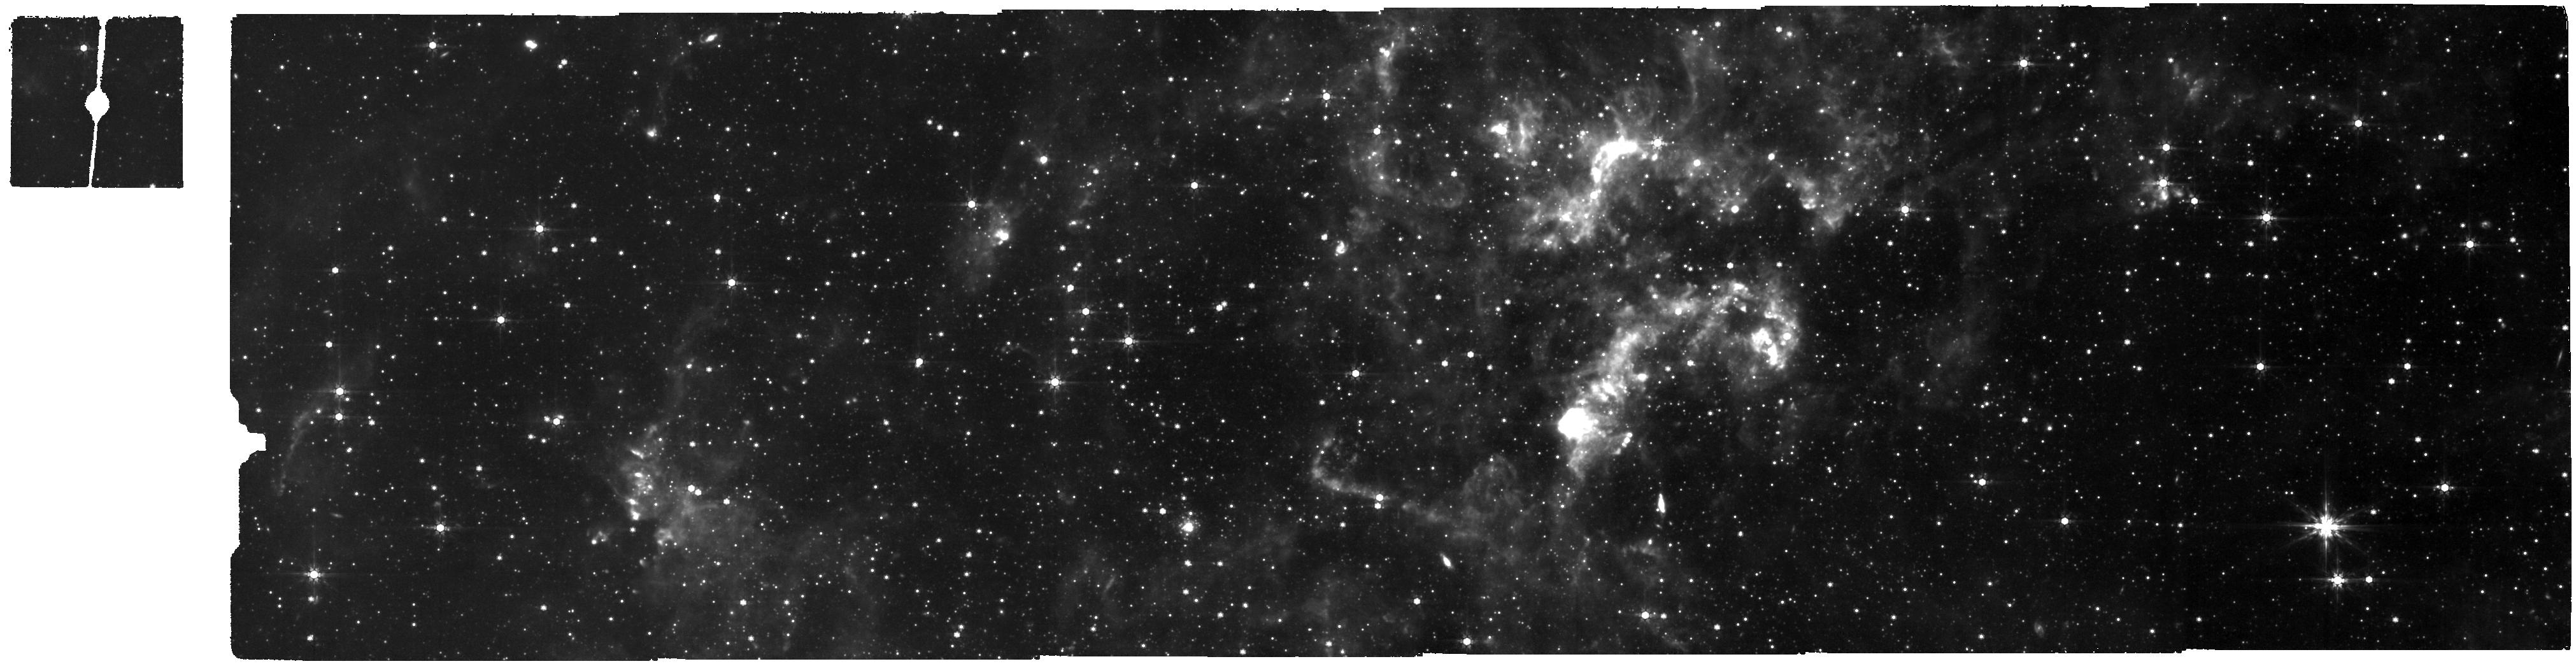
Target: NGC-6822-MIRI
Instrument: MIRI
Filter: F770W
Exposure: 58 min
Observation ID: jw01234-c1003_t000_miri_f770w

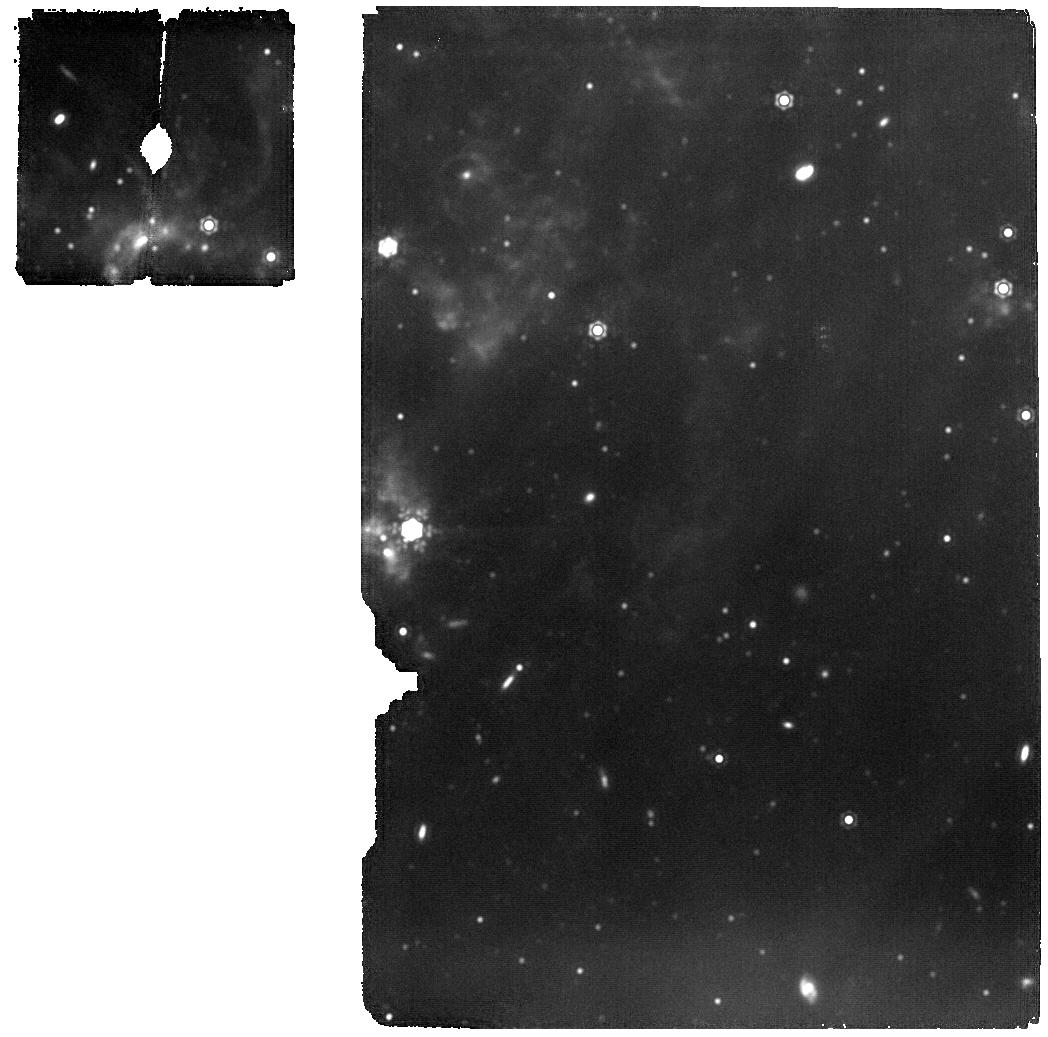
Target: NGC-6822-MIRI-TILE-2-COPY
Instrument: MIRI
Filter: F1500W
Exposure: 23 min
Observation ID: jw01234-o009_t005_miri_f1500w

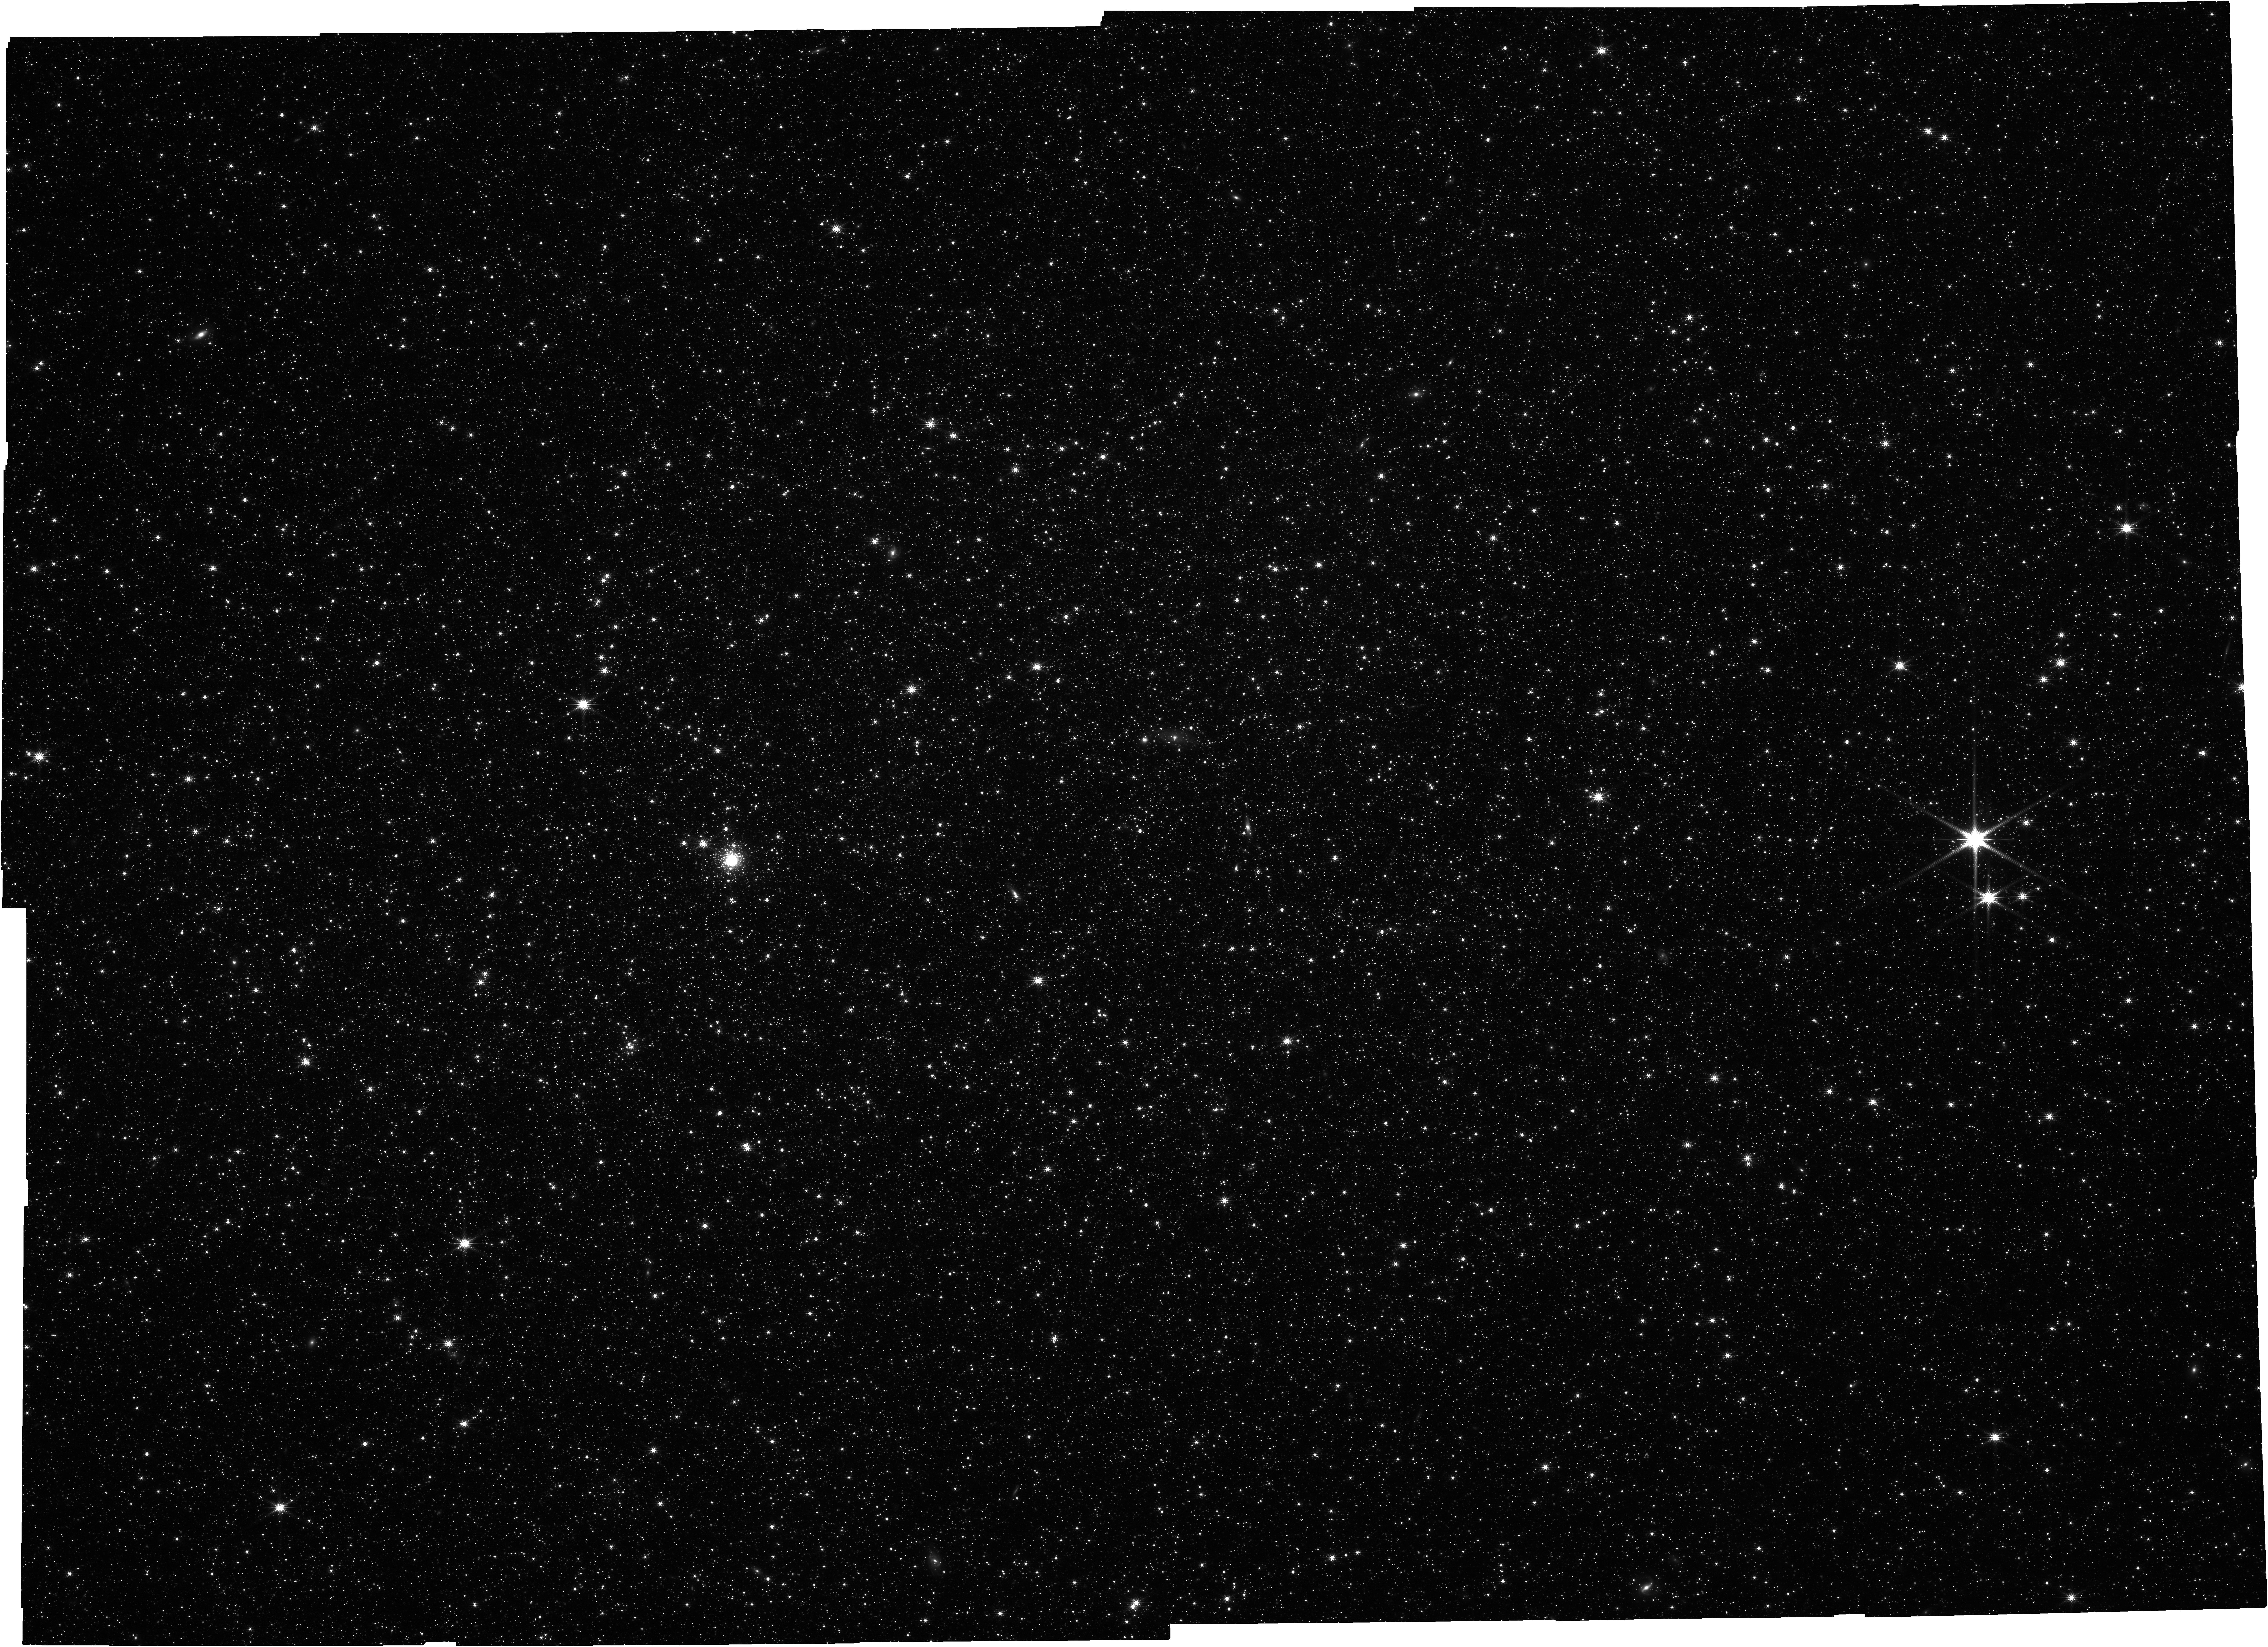
Target: NGC-6822-NIRCAM
Instrument: NIRCAM
Filter: F200W
Exposure: 1 h
Observation ID: jw01234-c1002_t000_nircam_clear-f200w

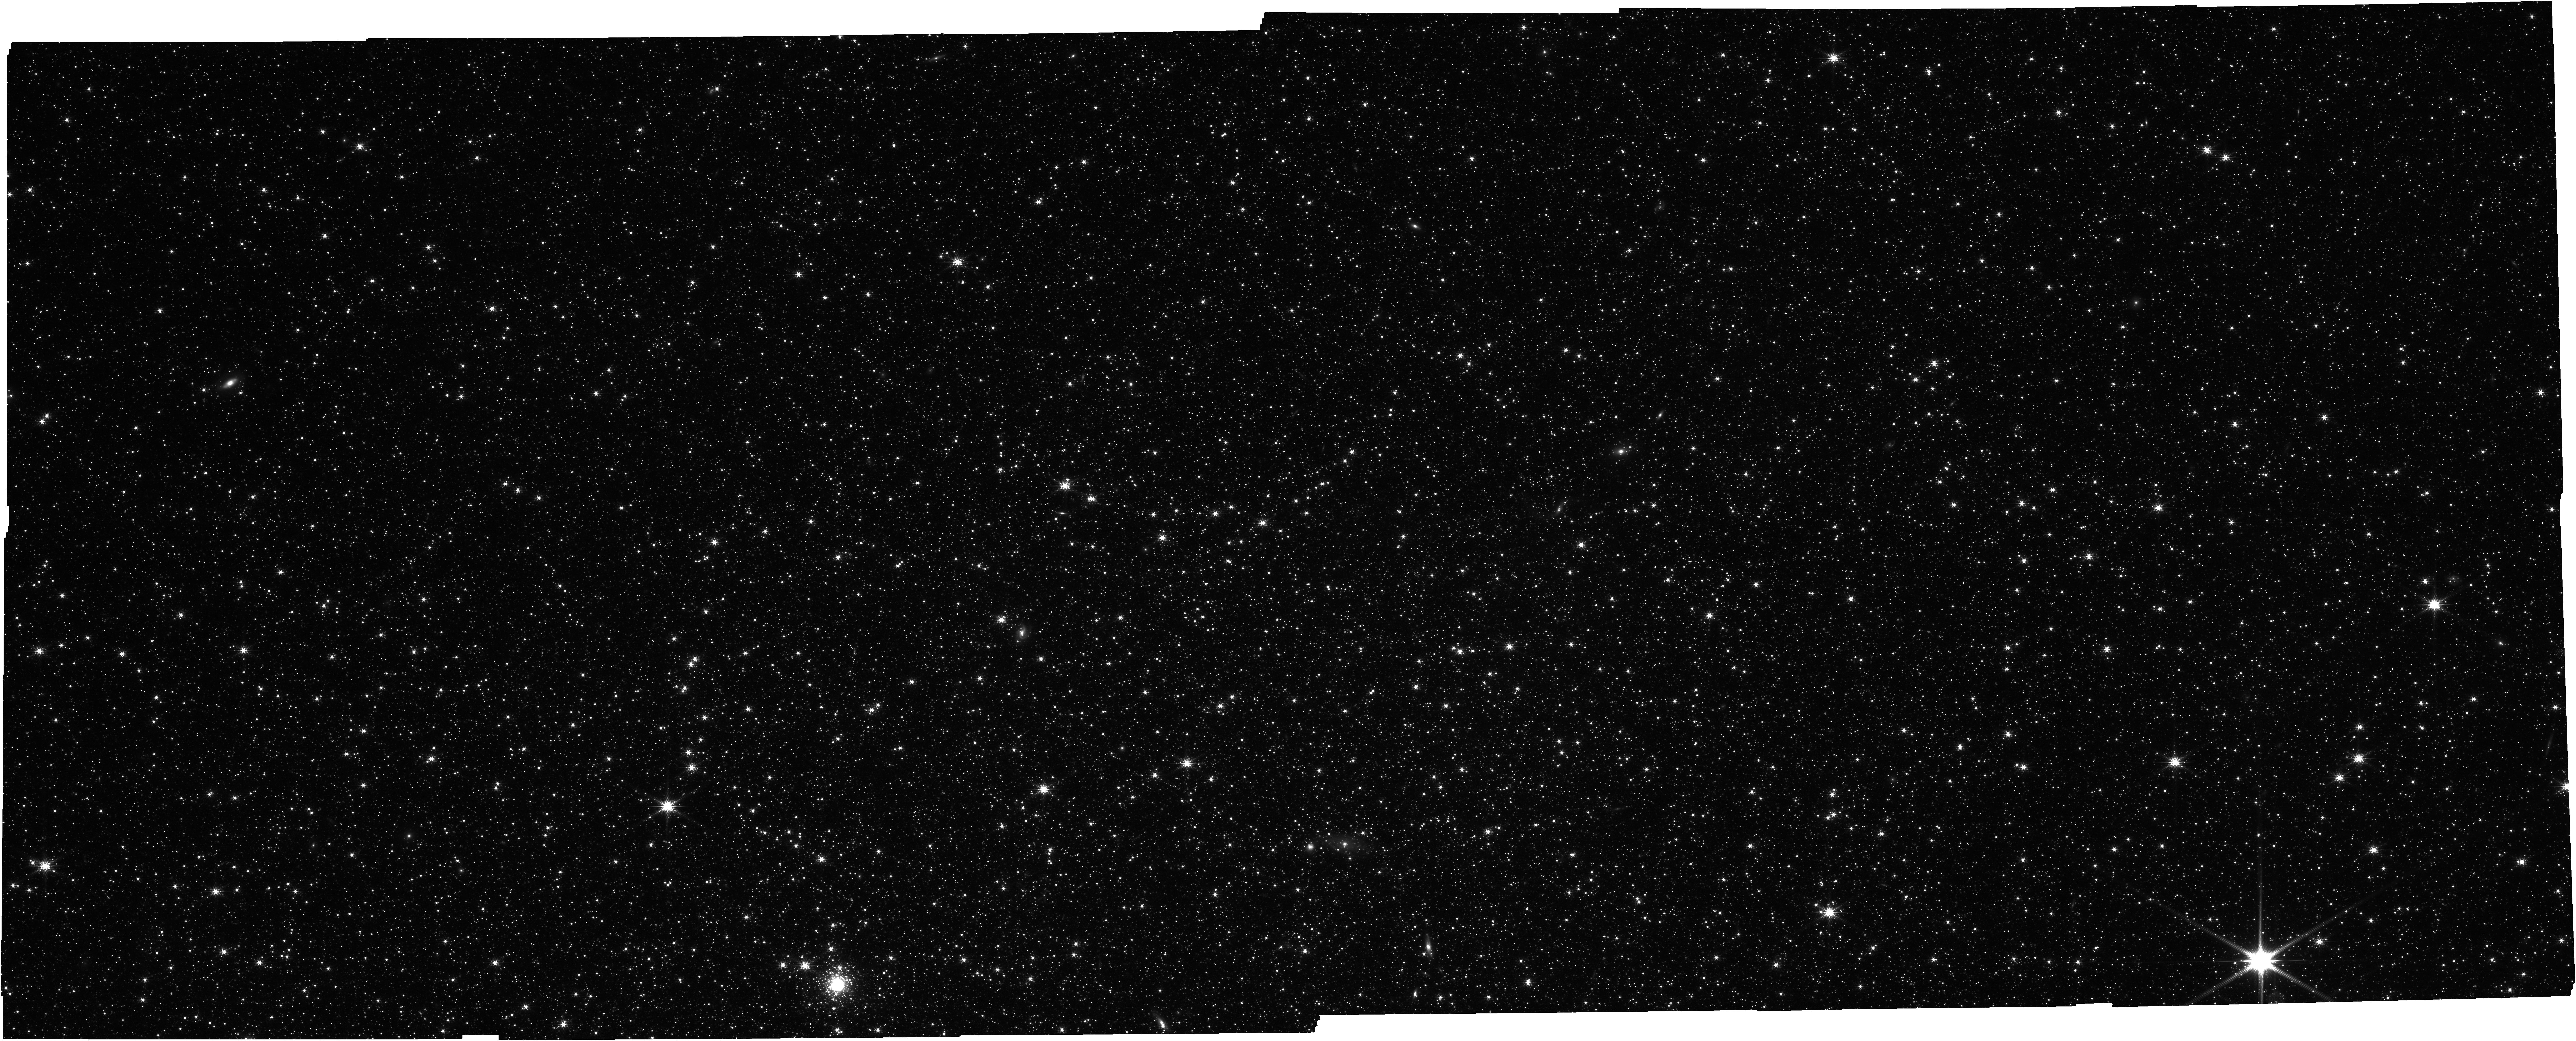
Target: NGC-6822-NIRCAM-TILE-1
Instrument: NIRCAM
Filter: F200W
Exposure: 30 min
Observation ID: jw01234-o010_t006_nircam_clear-f200w

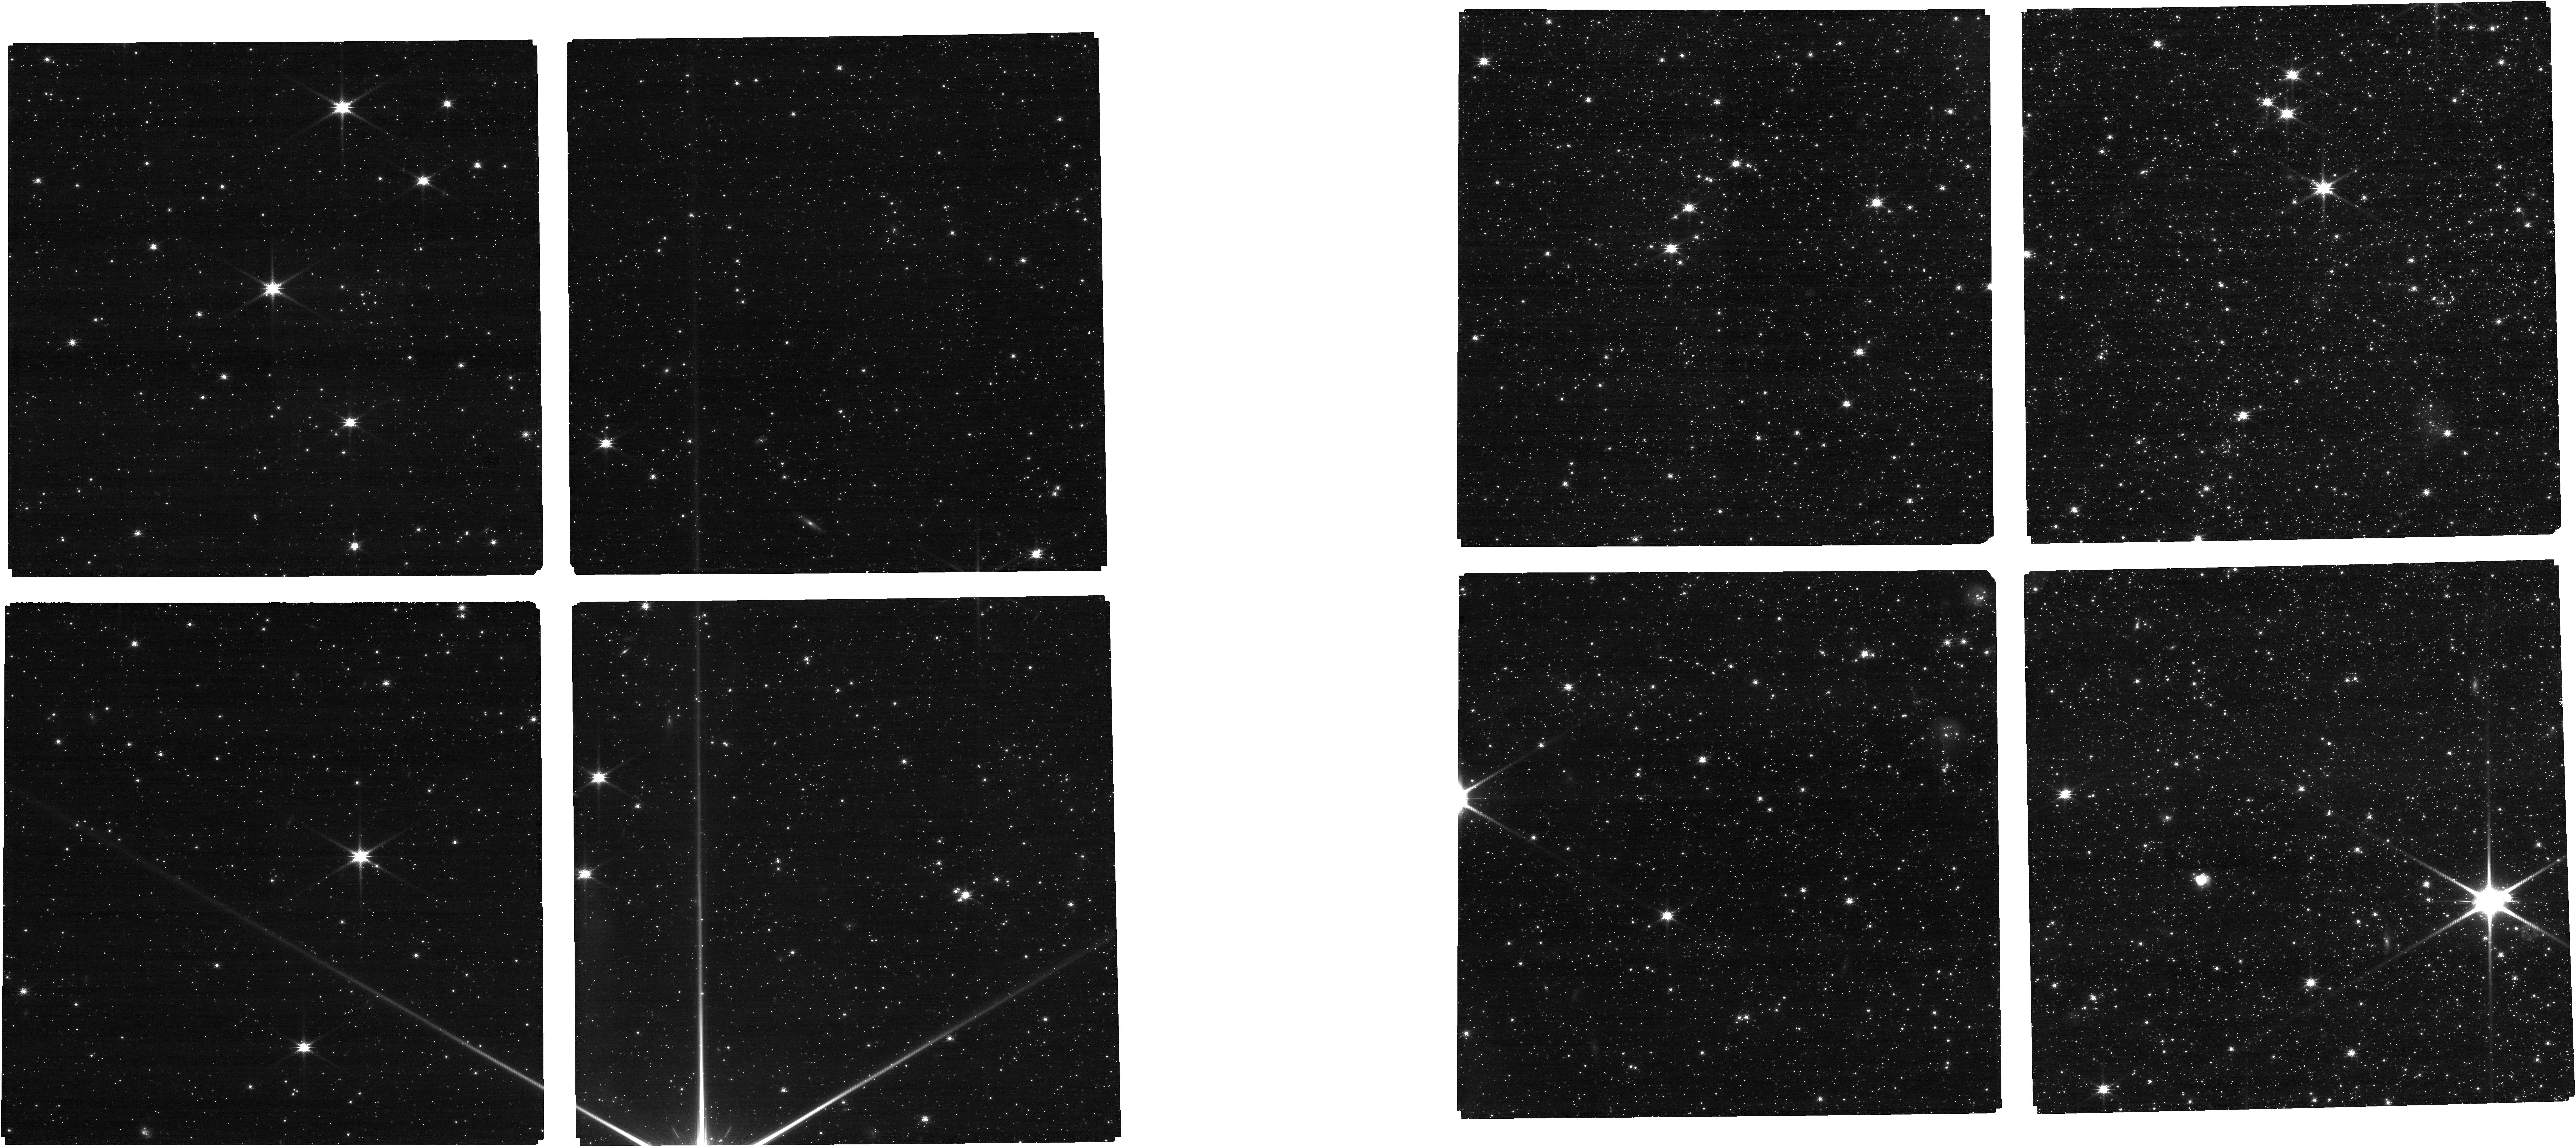
Target: NGC-6822-MIRI-TILE-2-COPY
Instrument: NIRCAM
Filter: F115W
Exposure: 9 min
Observation ID: jw01234-o009_t005_nircam_clear-f115w

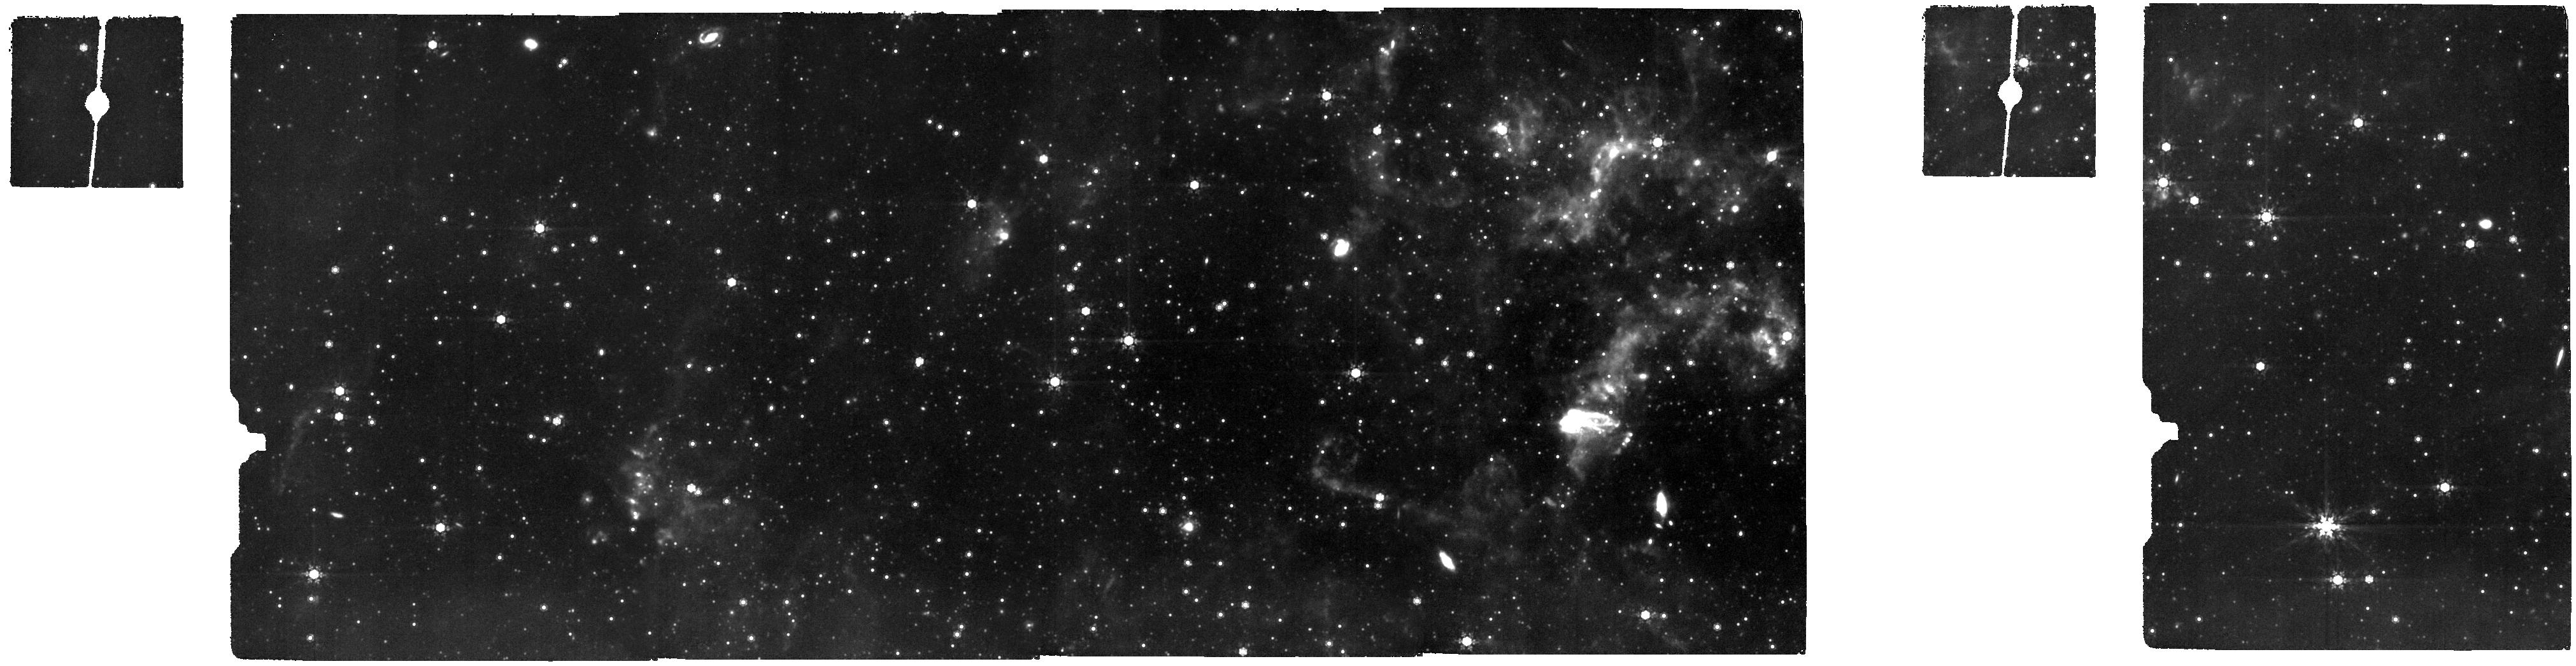
Target: NGC-6822-MIRI
Instrument: MIRI
Filter: F1000W
Exposure: 1.1 h
Observation ID: jw01234-o007_t002_miri_f1000w

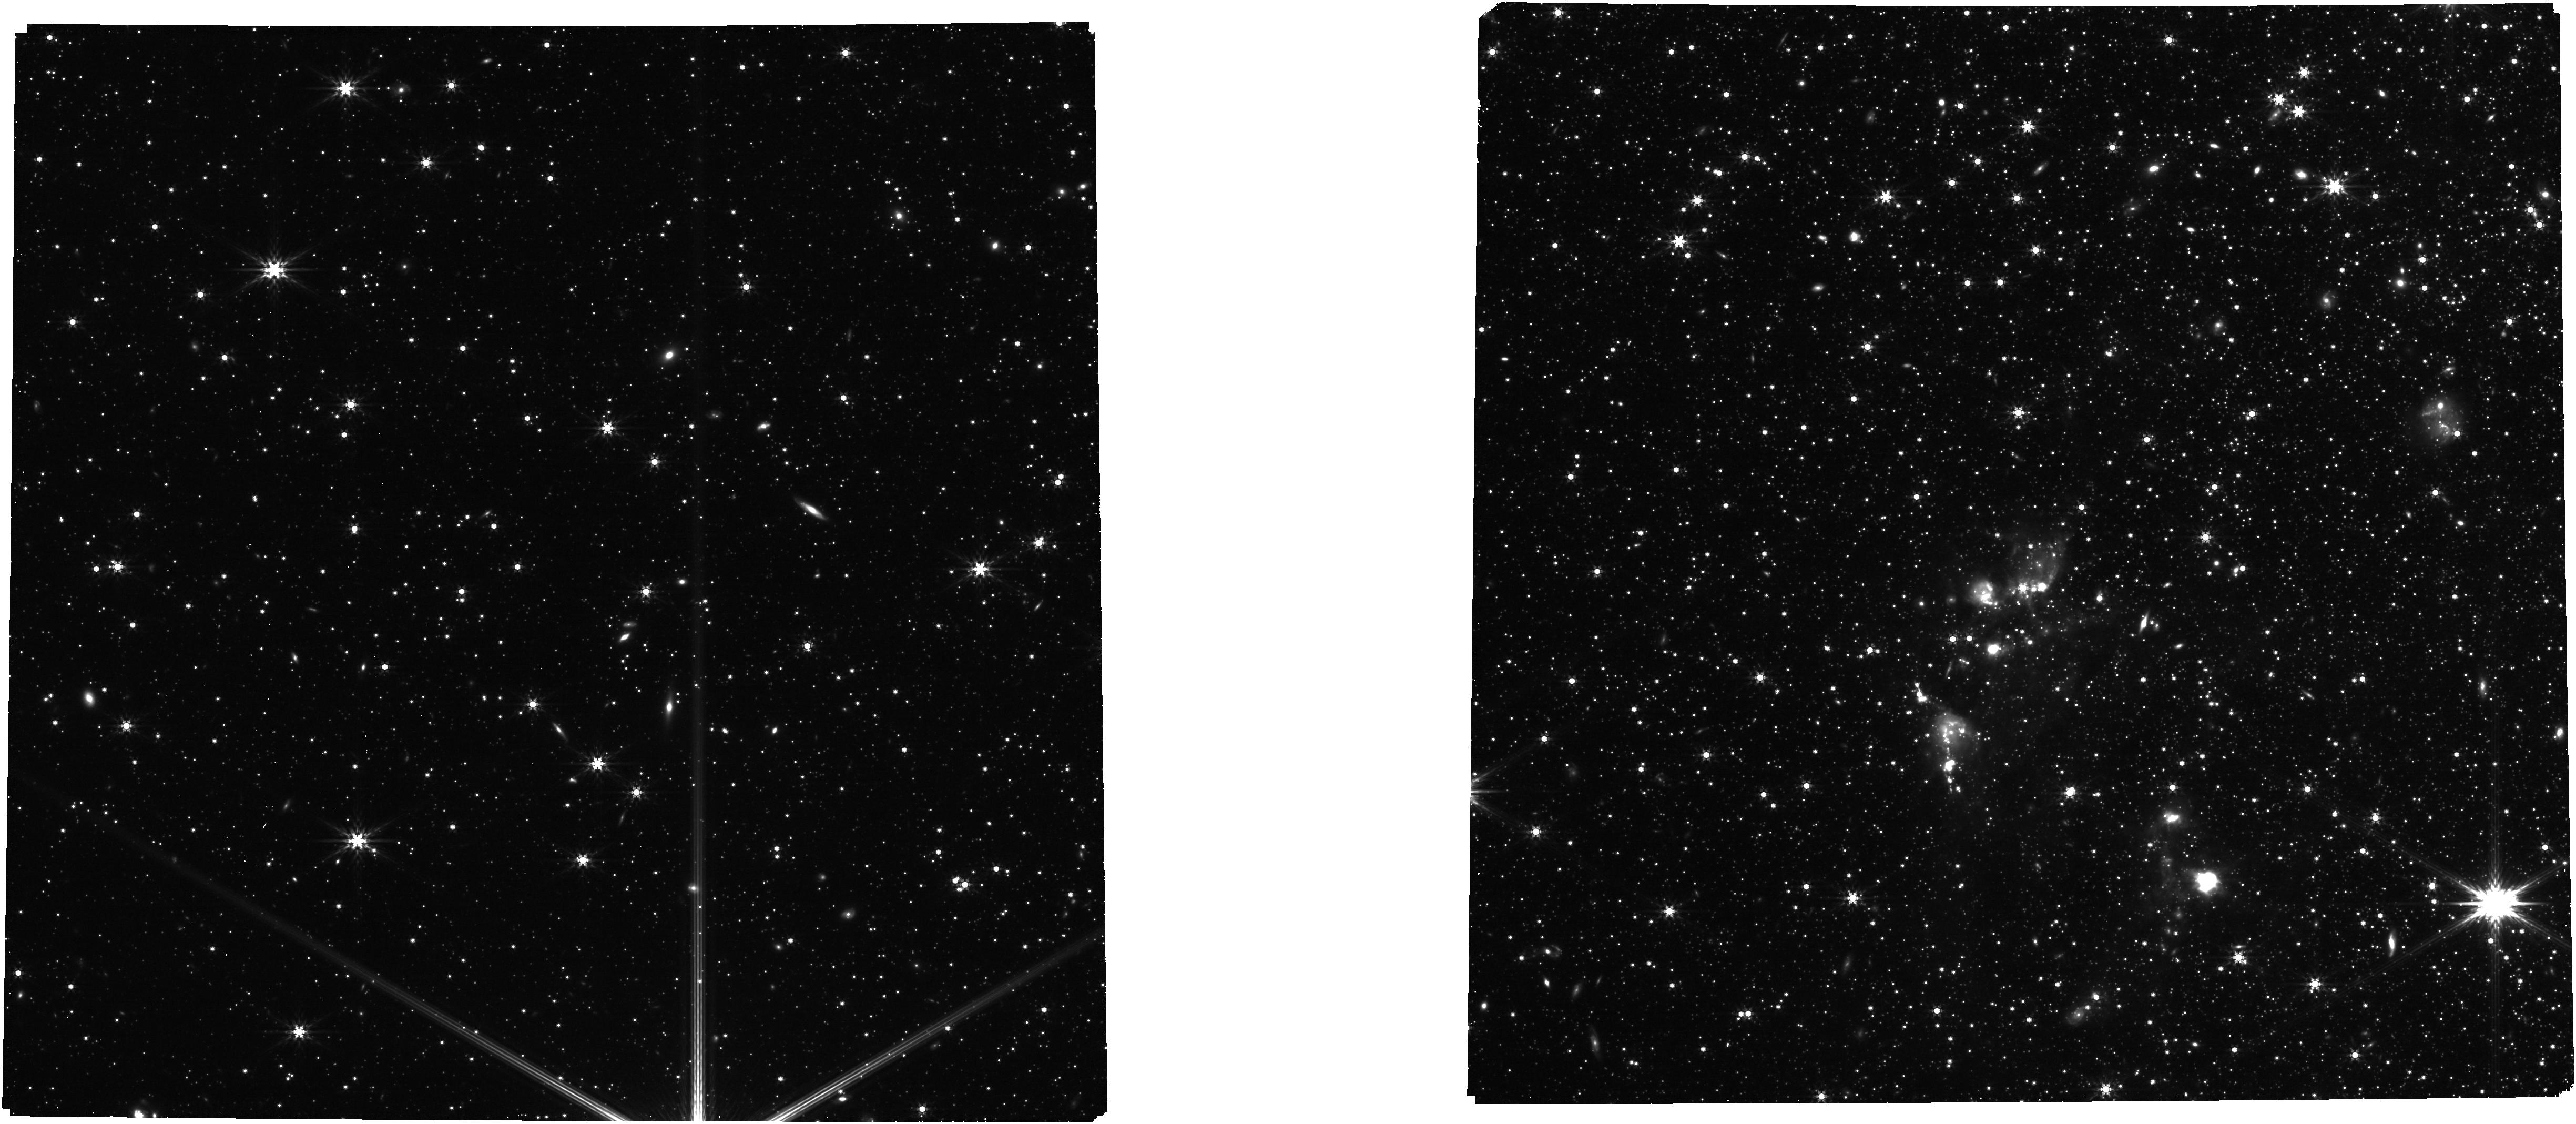
Target: NGC-6822-MIRI-TILE-2-COPY
Instrument: NIRCAM
Filter: F444W
Exposure: 14 min
Observation ID: jw01234-o009_t005_nircam_clear-f444w

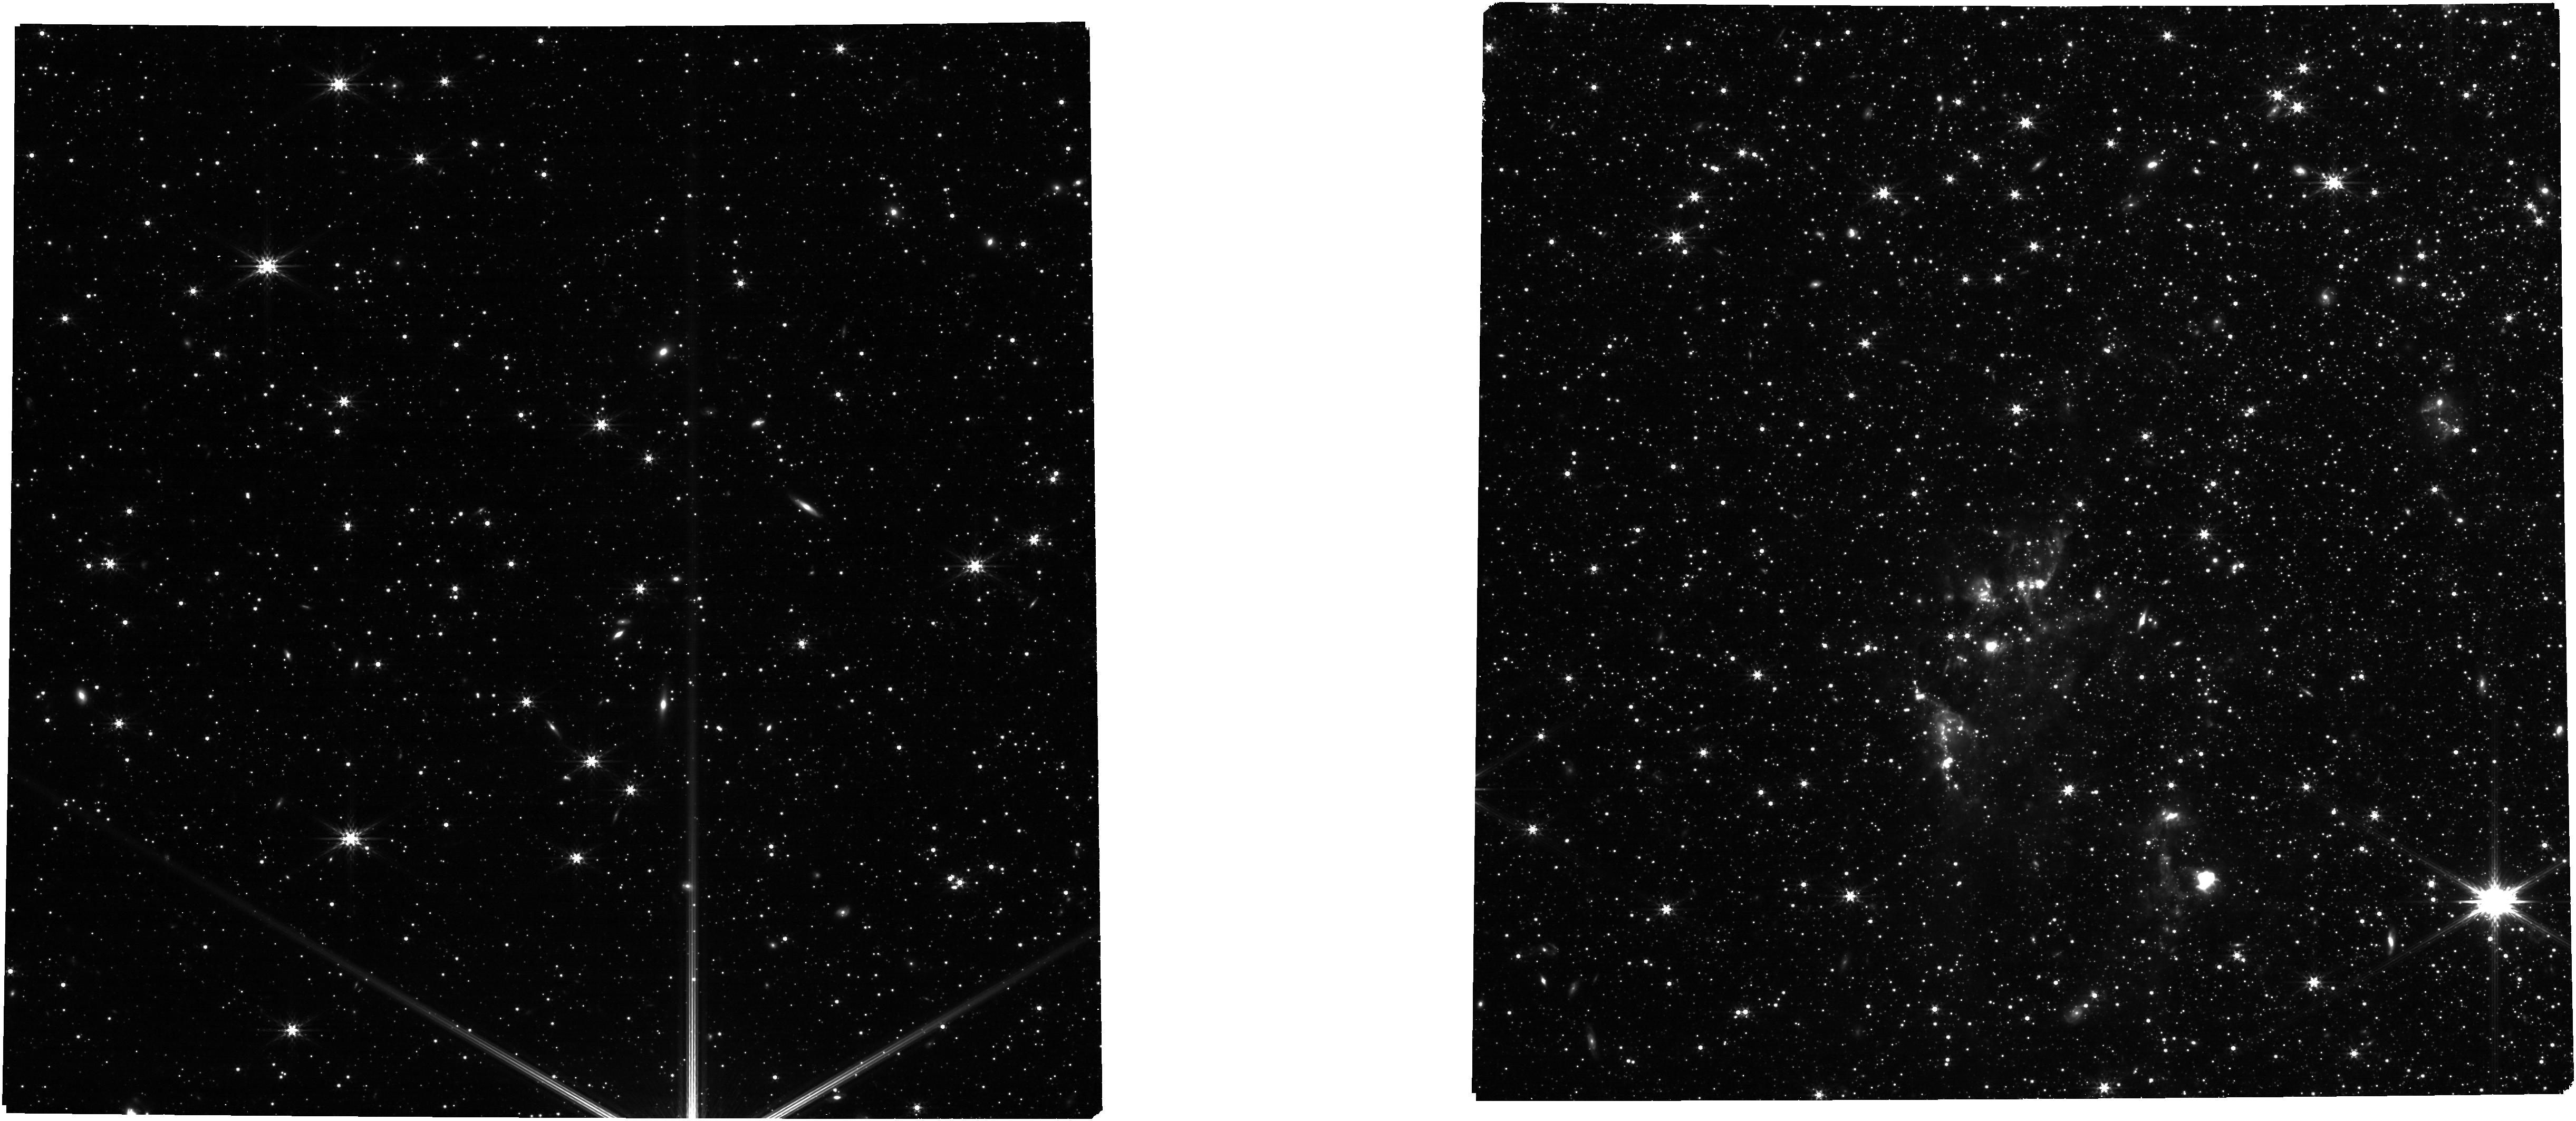
Target: NGC-6822-MIRI-TILE-2-COPY
Instrument: NIRCAM
Filter: F356W
Exposure: 9 min
Observation ID: jw01234-o009_t005_nircam_clear-f356w

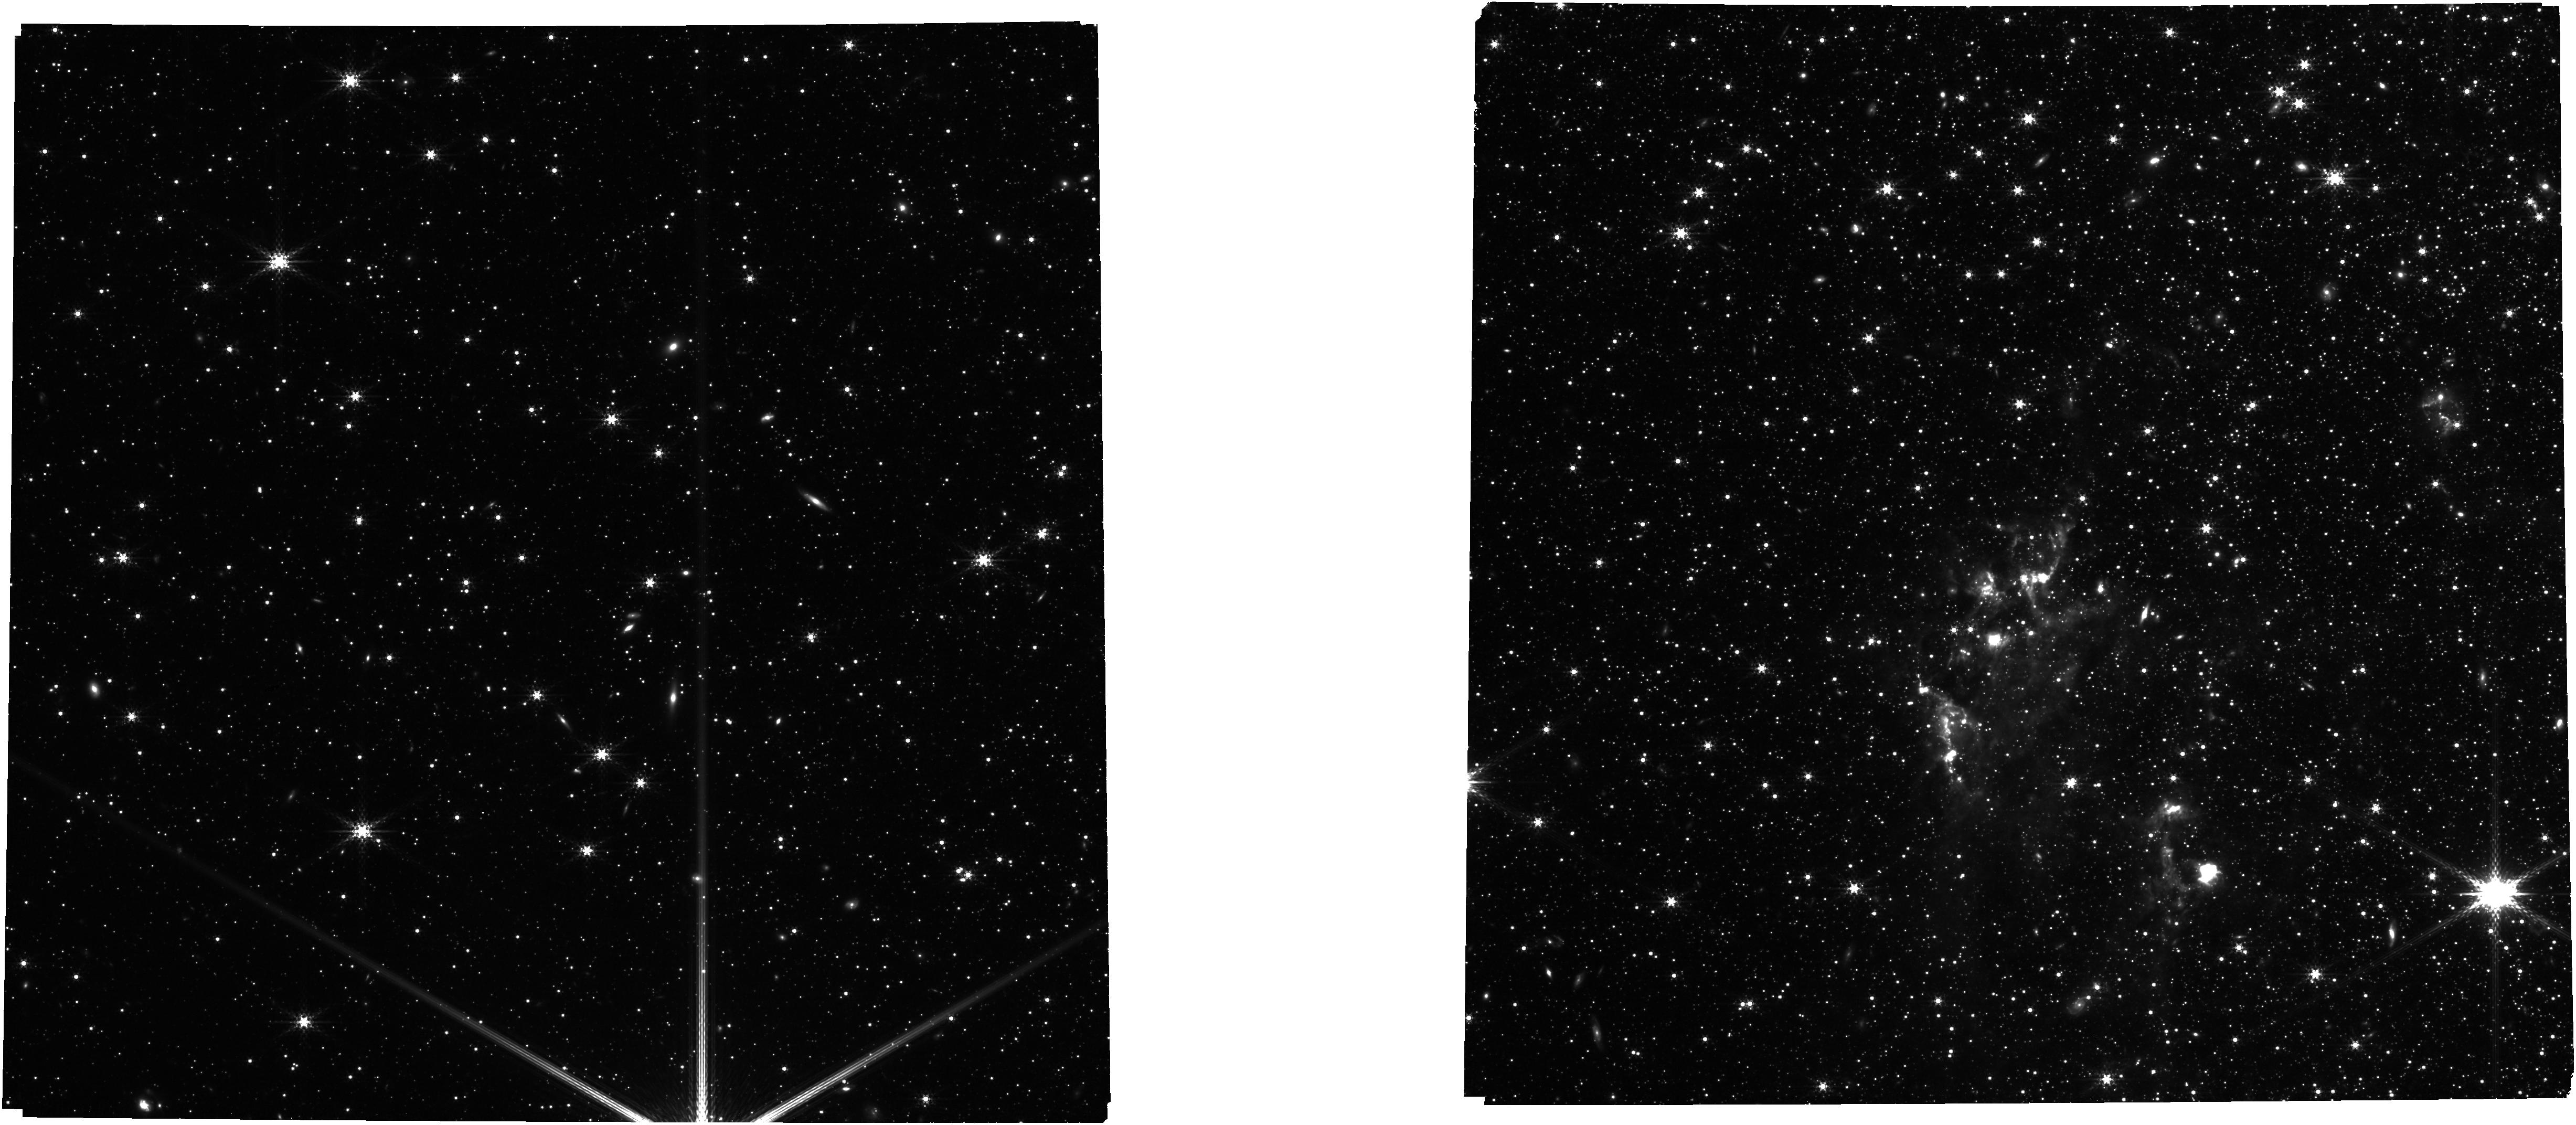
Target: NGC-6822-MIRI-TILE-2-COPY
Instrument: NIRCAM
Filter: F335M
Exposure: 28 min
Observation ID: jw01234-o009_t005_nircam_clear-f335m

NGC 6822: Dust Life Cycle Study of a Nearby Low Metallicity Galaxy (PI: Meixner, Margaret)

JWST MIRI and NIRCam will be used to study the life cycle of dust in NGC 6822, in a manner comparable to Spitzer studies of the life cycle of dust in the Large and Small Magellanic clouds (e.g., Meixner et al. 2006; Gordon et al. 2011; Meixner et al. 2013), and I Zw 18. With the spatial resolution and sensitivity afforded by JWST, we will be able to study individual objects in the galaxy NGC 6822 which has a metallicity ([Fe/H] = -1.2) comparable to that of the SMC. NGC 6822 has been the subject of an HST and ALMA study that detects both post-main sequence and young stars. Conditions in this galaxy are thought to be similar to galaxies at the peak star formation epoch in the Universe and our study will shed light on the dust life cycle in the early universe. With NIRCam and MIRI, we will be able to study dusty objects, which were not detected by HST. Of particular interest are dust producers. Unlike our galaxy where low- and intermediate mass stars provide substantial dust via mass loss during the asymptotic giant branch (AGB), high redshift galaxies with known large dust content do not have time for stars with masses below 5 solar masses to evolve onto the AGB and produce dust. Recent works show that supernova can produce substantial amount of dust but it is not clear if that will survive the passages of shocks. Hence studies of intermediate-mass and high-mass stars towards the end of their evolution may be key to understanding dust formation in galaxies. NGC 6822 has the brightest HII regions in the nearby universe. The detection of the massive young stellar objects in NGC 6822 will provide insight into the formation of massive stars at low metallicity. Together with the star formation history determinations from HST and the dust mass measurements from the Herschel Space Observatory, we will be able to construct a dust evolution model of this important galaxy.